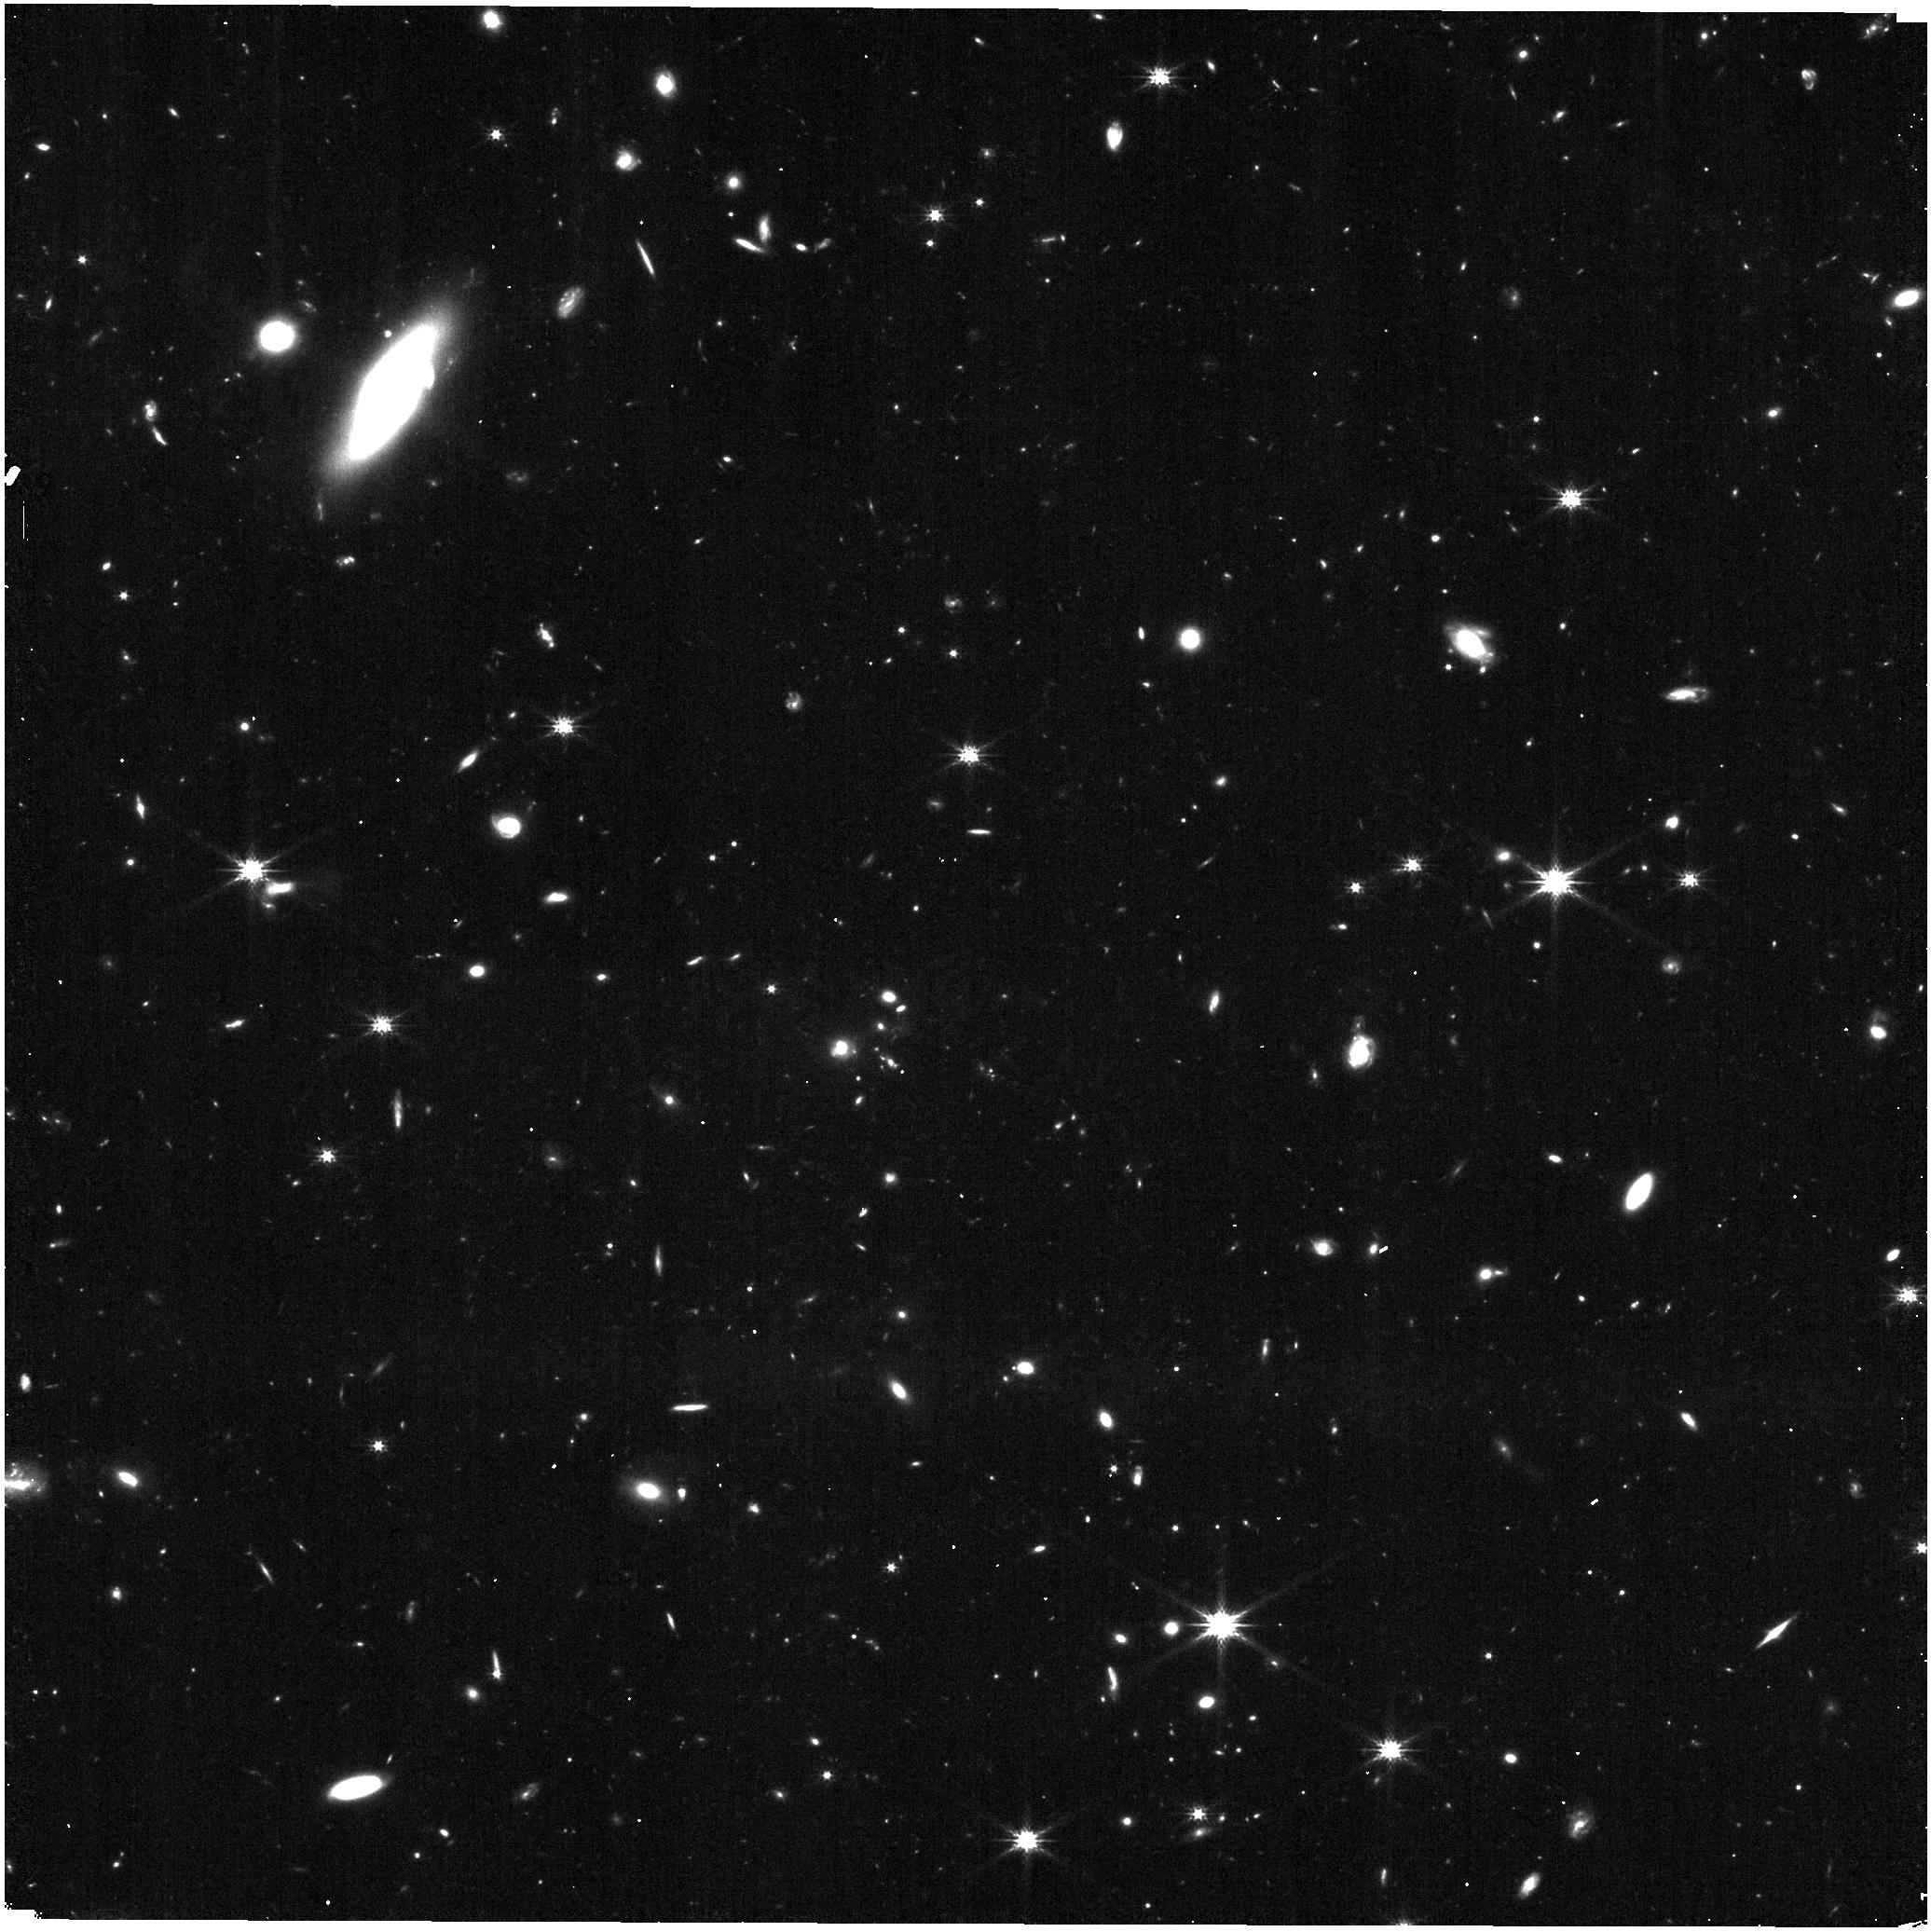
Target: UNKNOWN
Instrument: NIRISS
Filter: CLEAR+F200W
Exposure: 9 min
Observation ID: jw01571-c1092_t000_niriss_clear-f200w

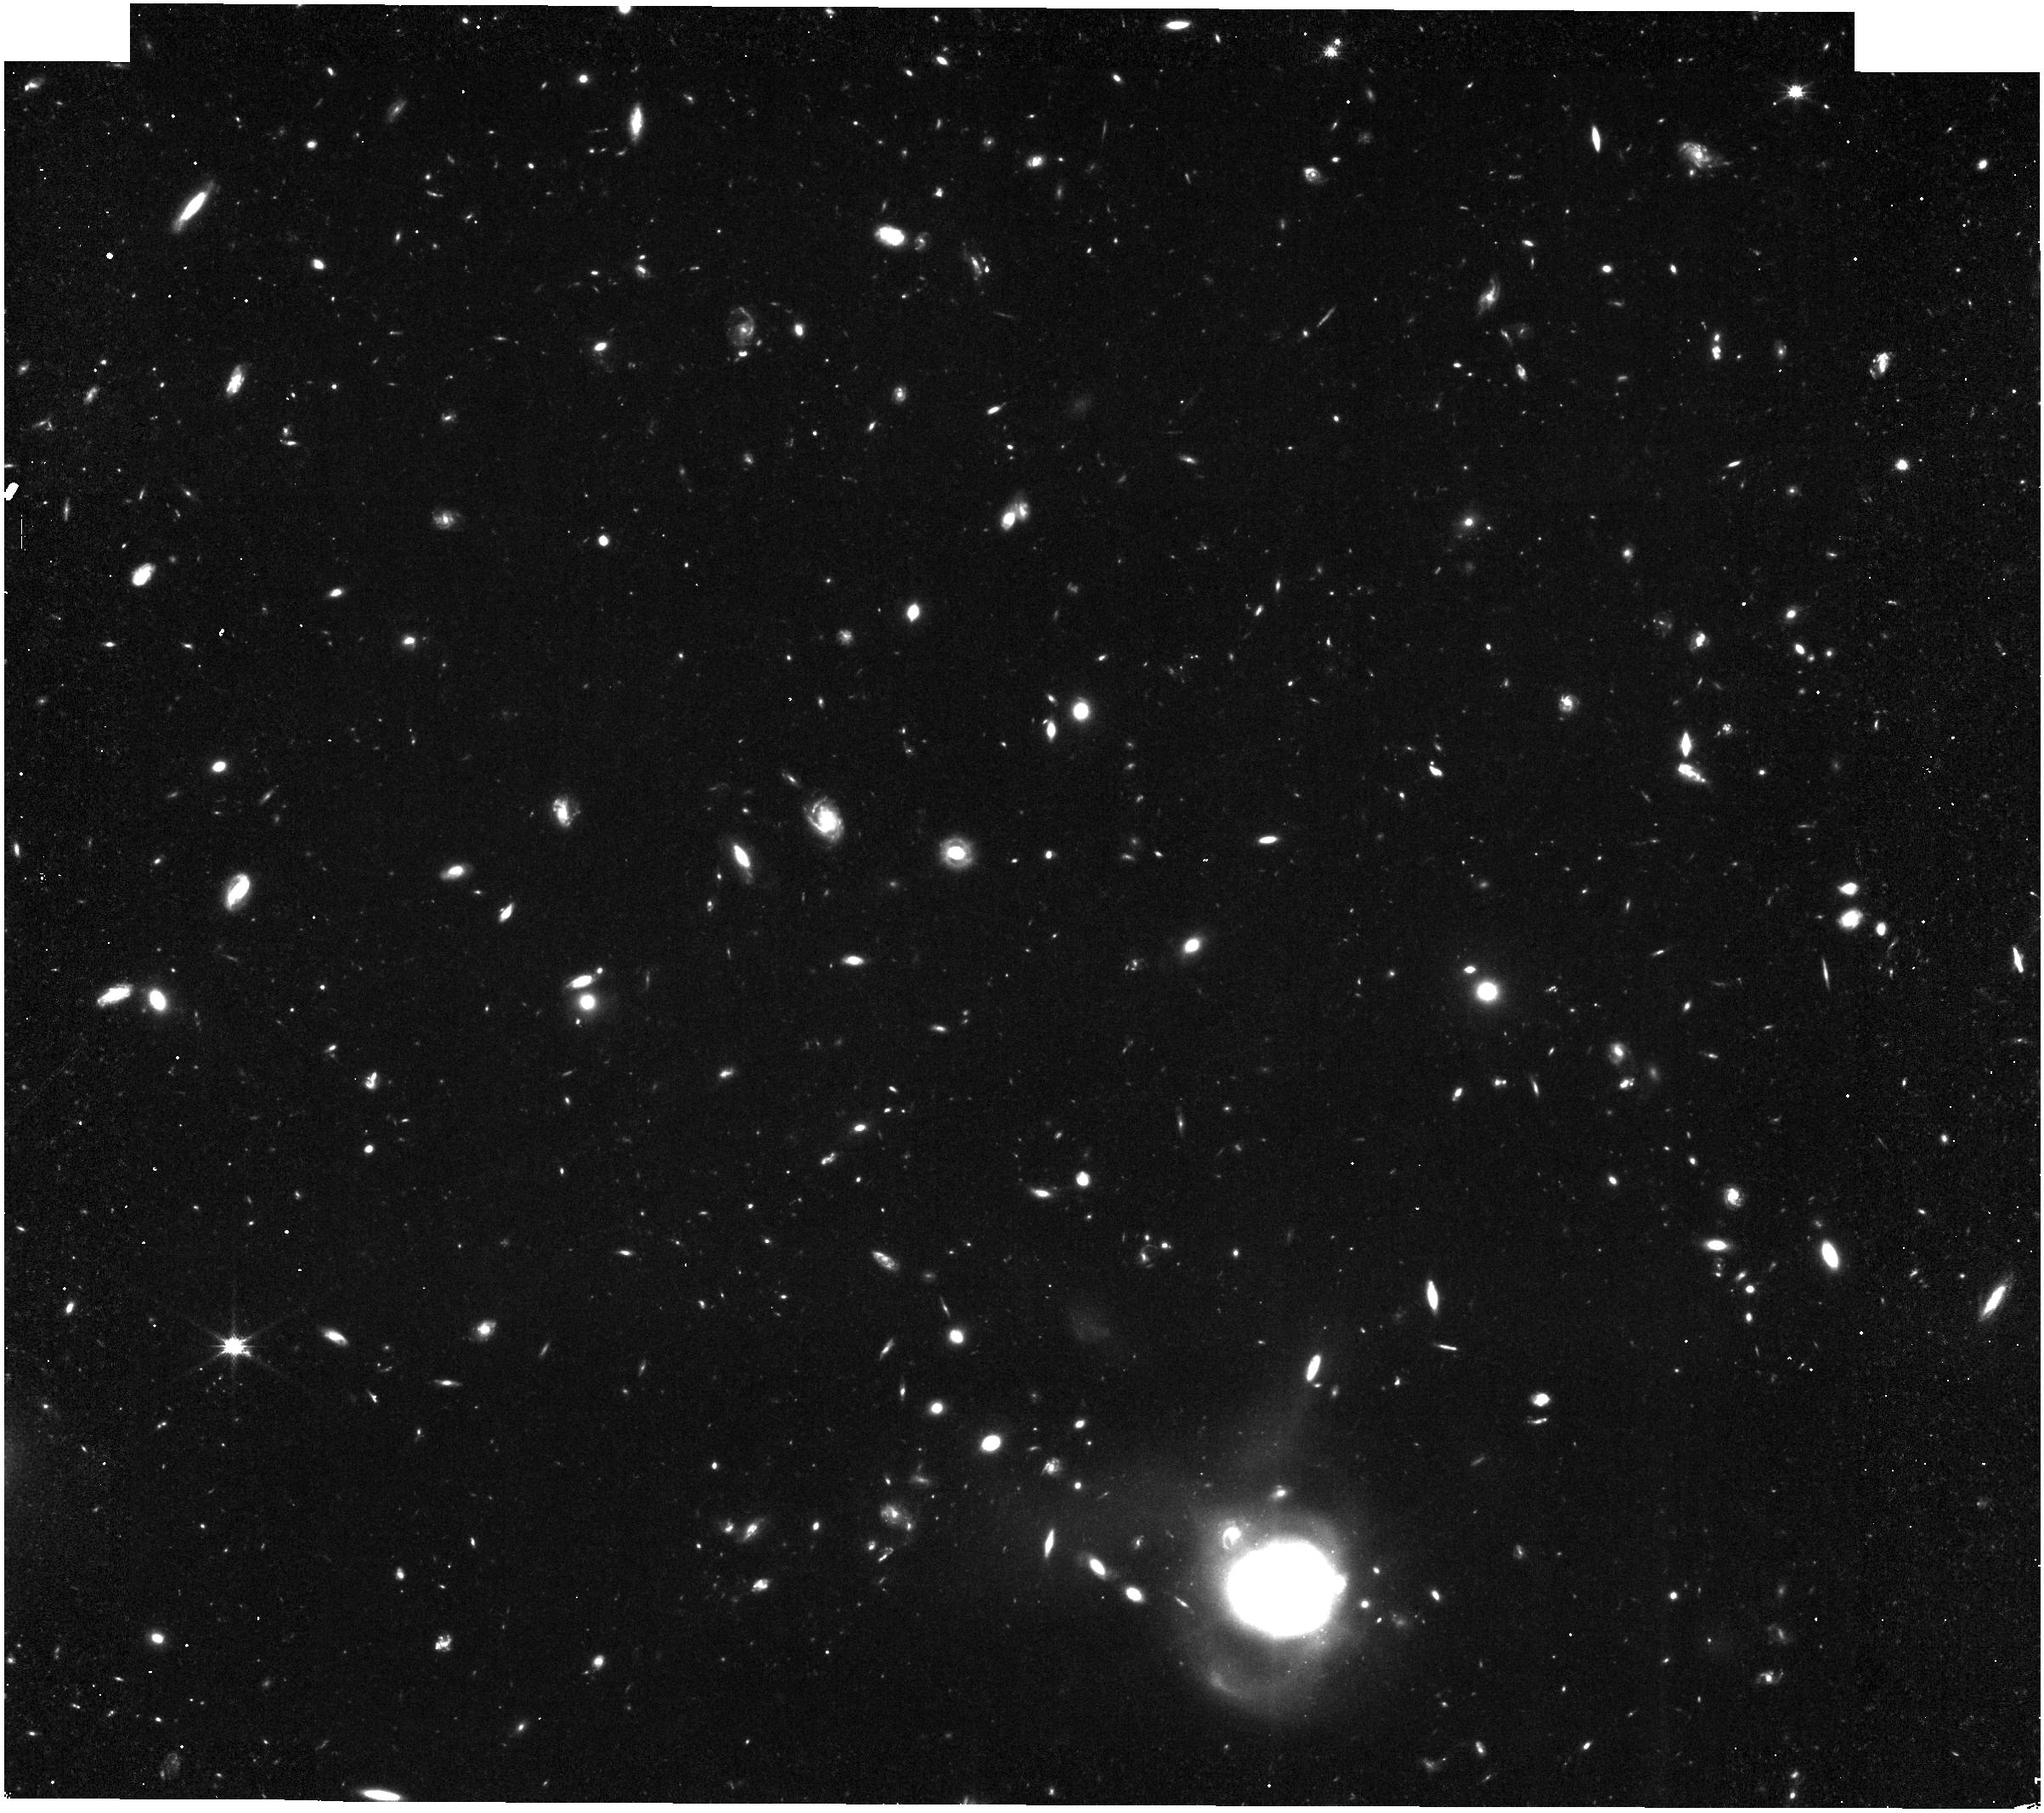
Target: UNKNOWN
Instrument: NIRISS
Filter: CLEAR+F150W
Exposure: 26 min
Observation ID: jw01571-c1016_t000_niriss_clear-f150w

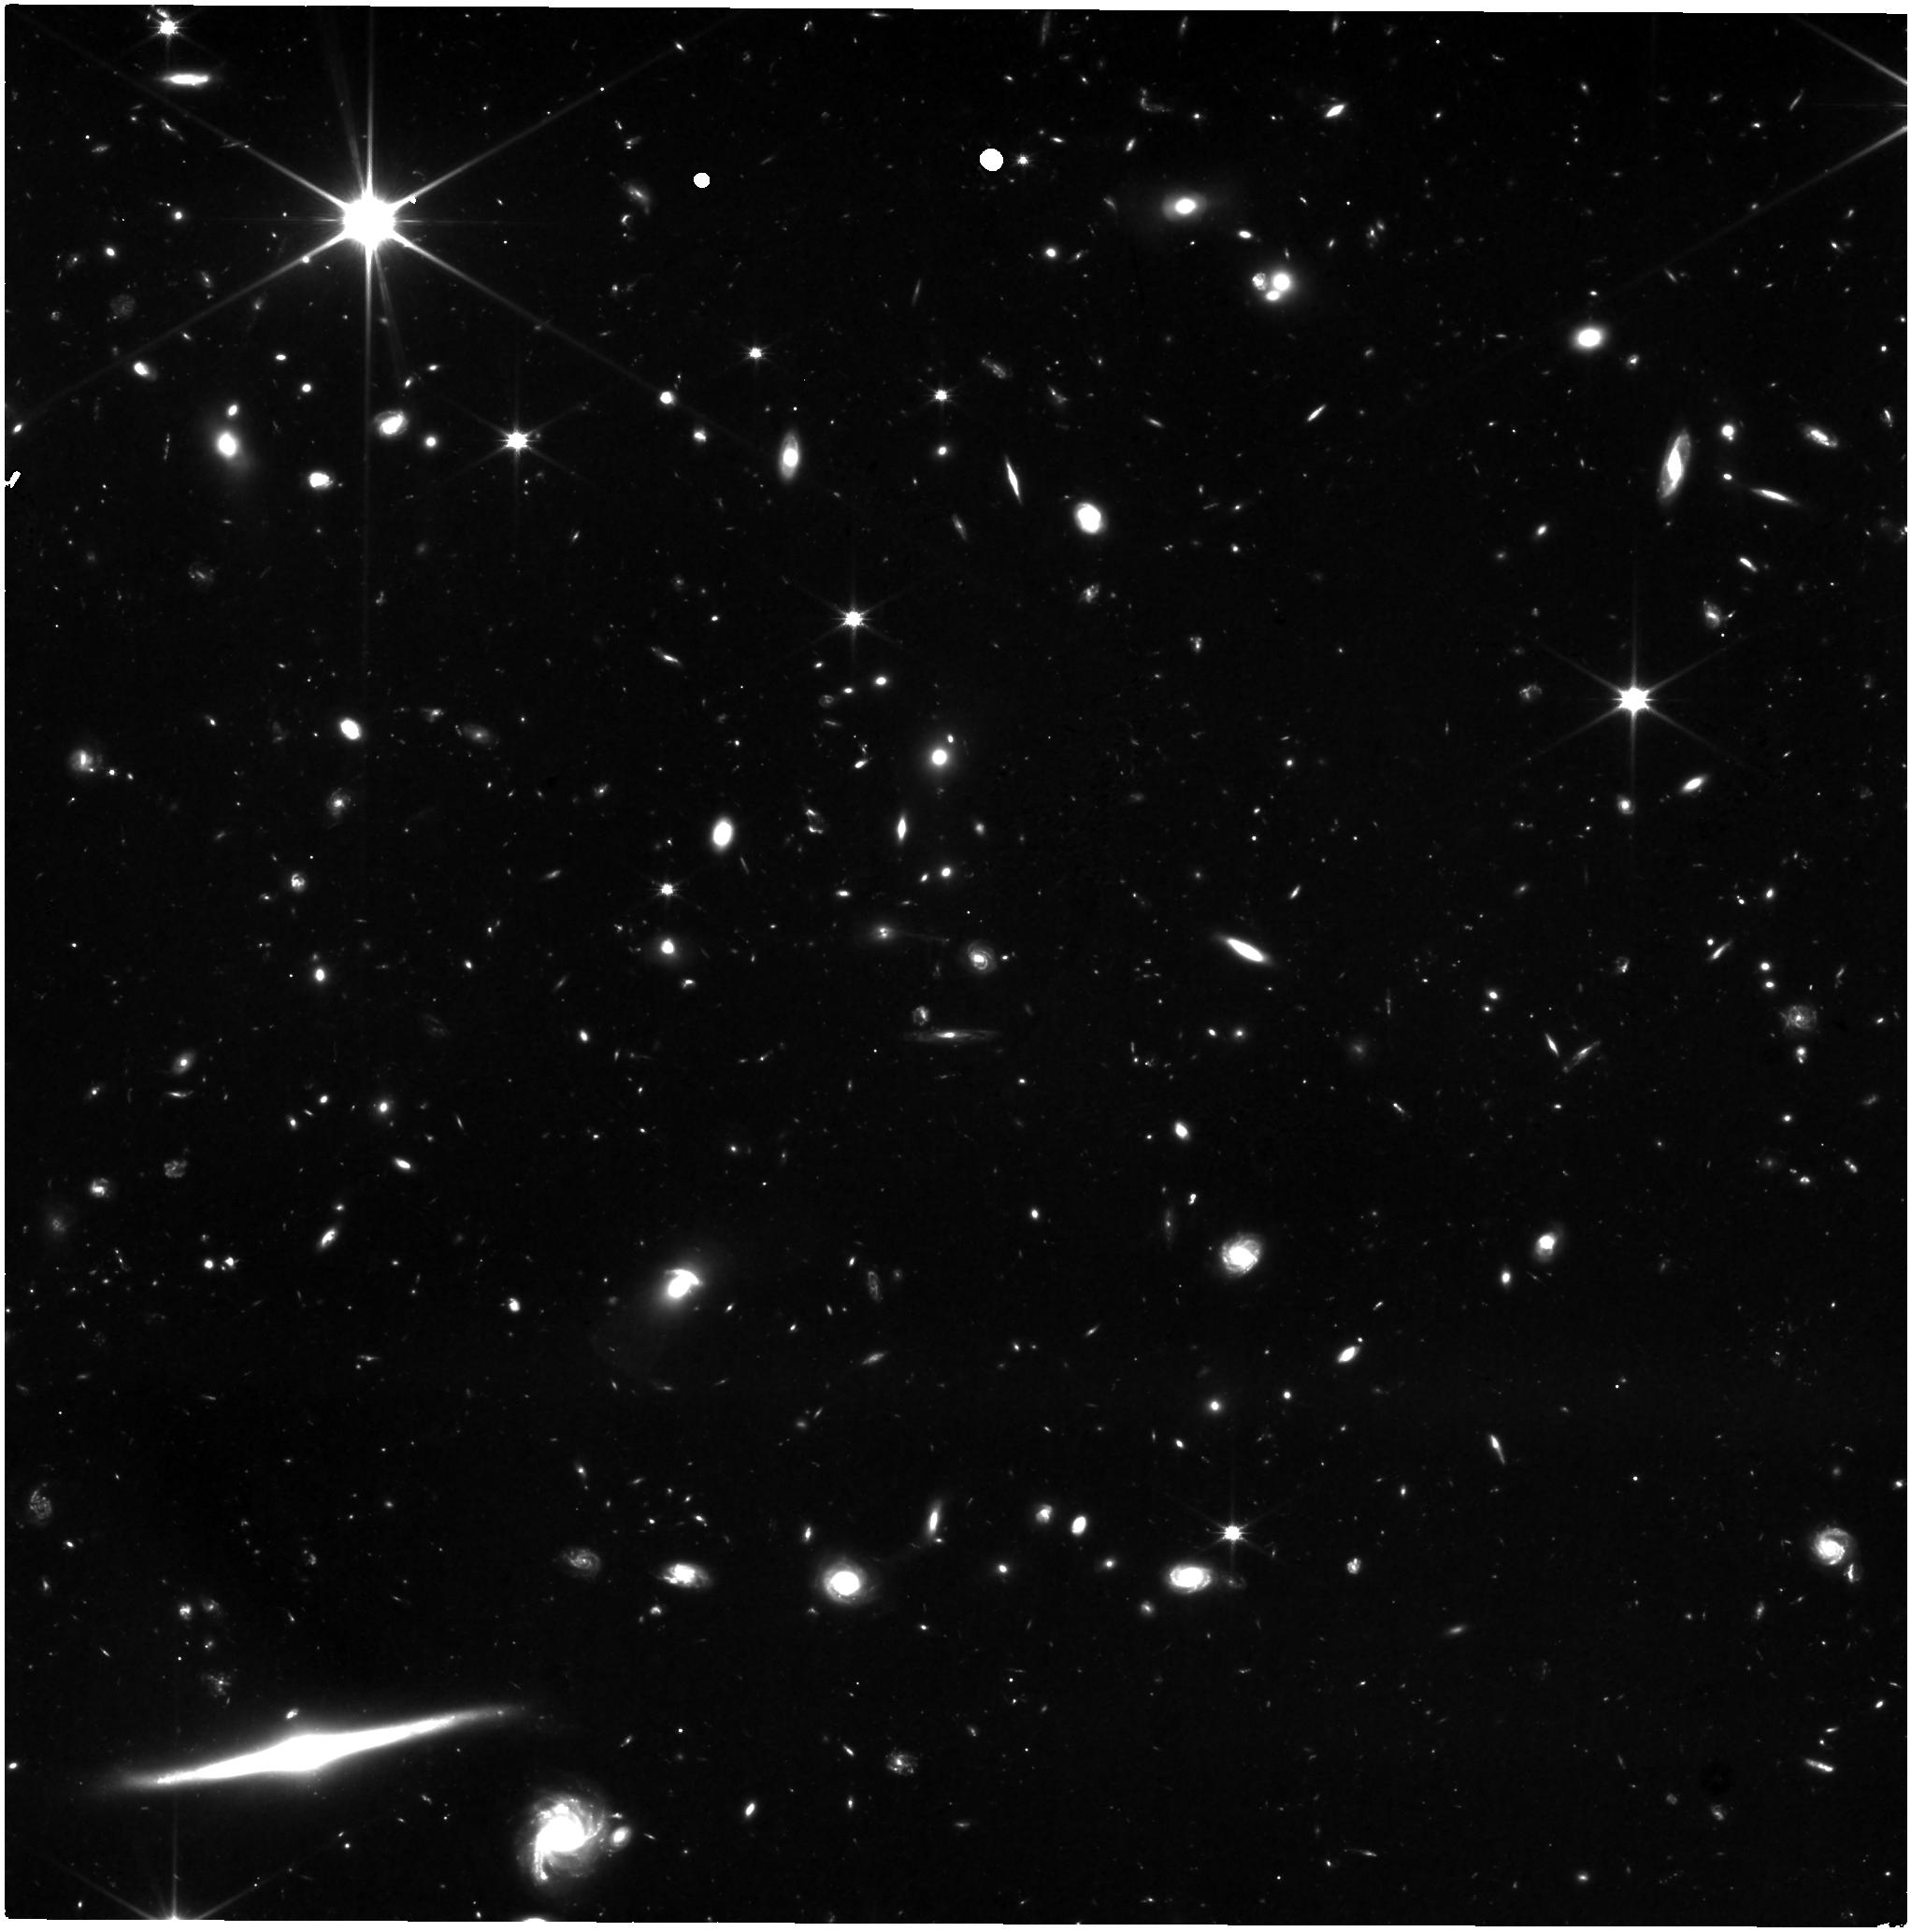
Target: UNKNOWN
Instrument: NIRISS
Filter: CLEAR+F115W
Exposure: 10.5 h
Observation ID: jw01571-c1029_t000_niriss_clear-f115w

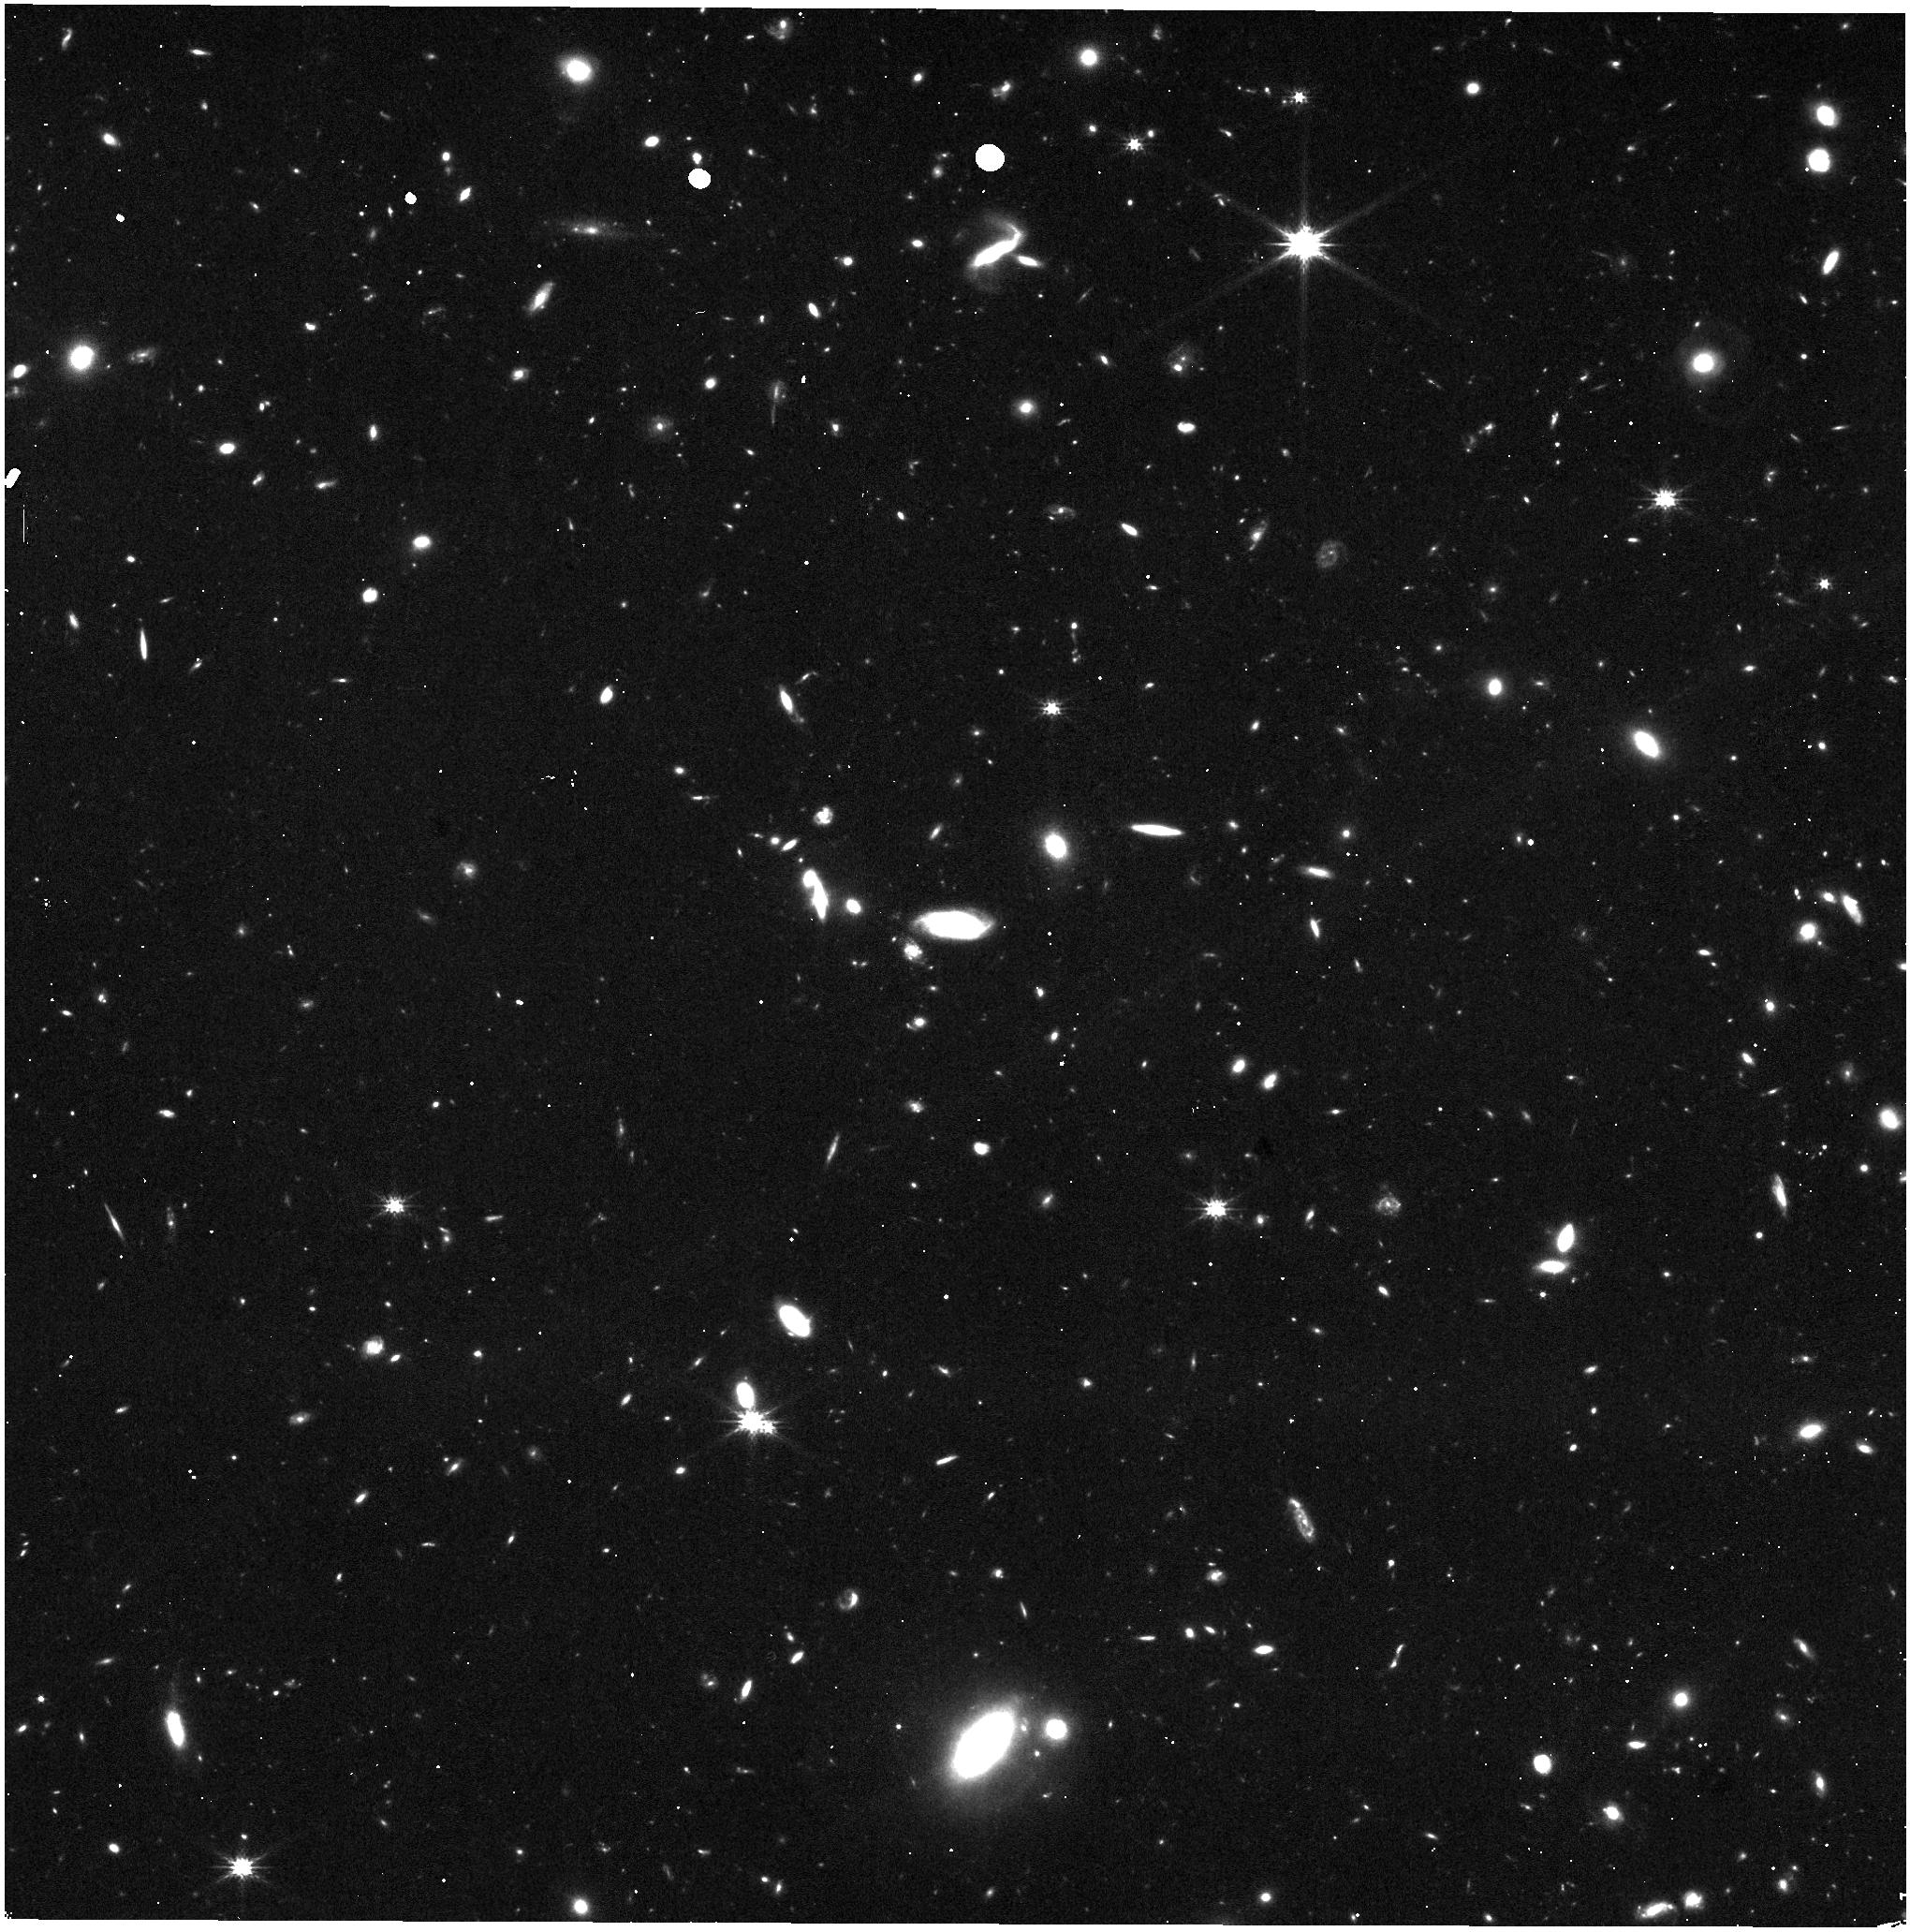
Target: UNKNOWN
Instrument: NIRISS
Filter: CLEAR+F200W
Exposure: 12 min
Observation ID: jw01571-c1083_t000_niriss_clear-f200w

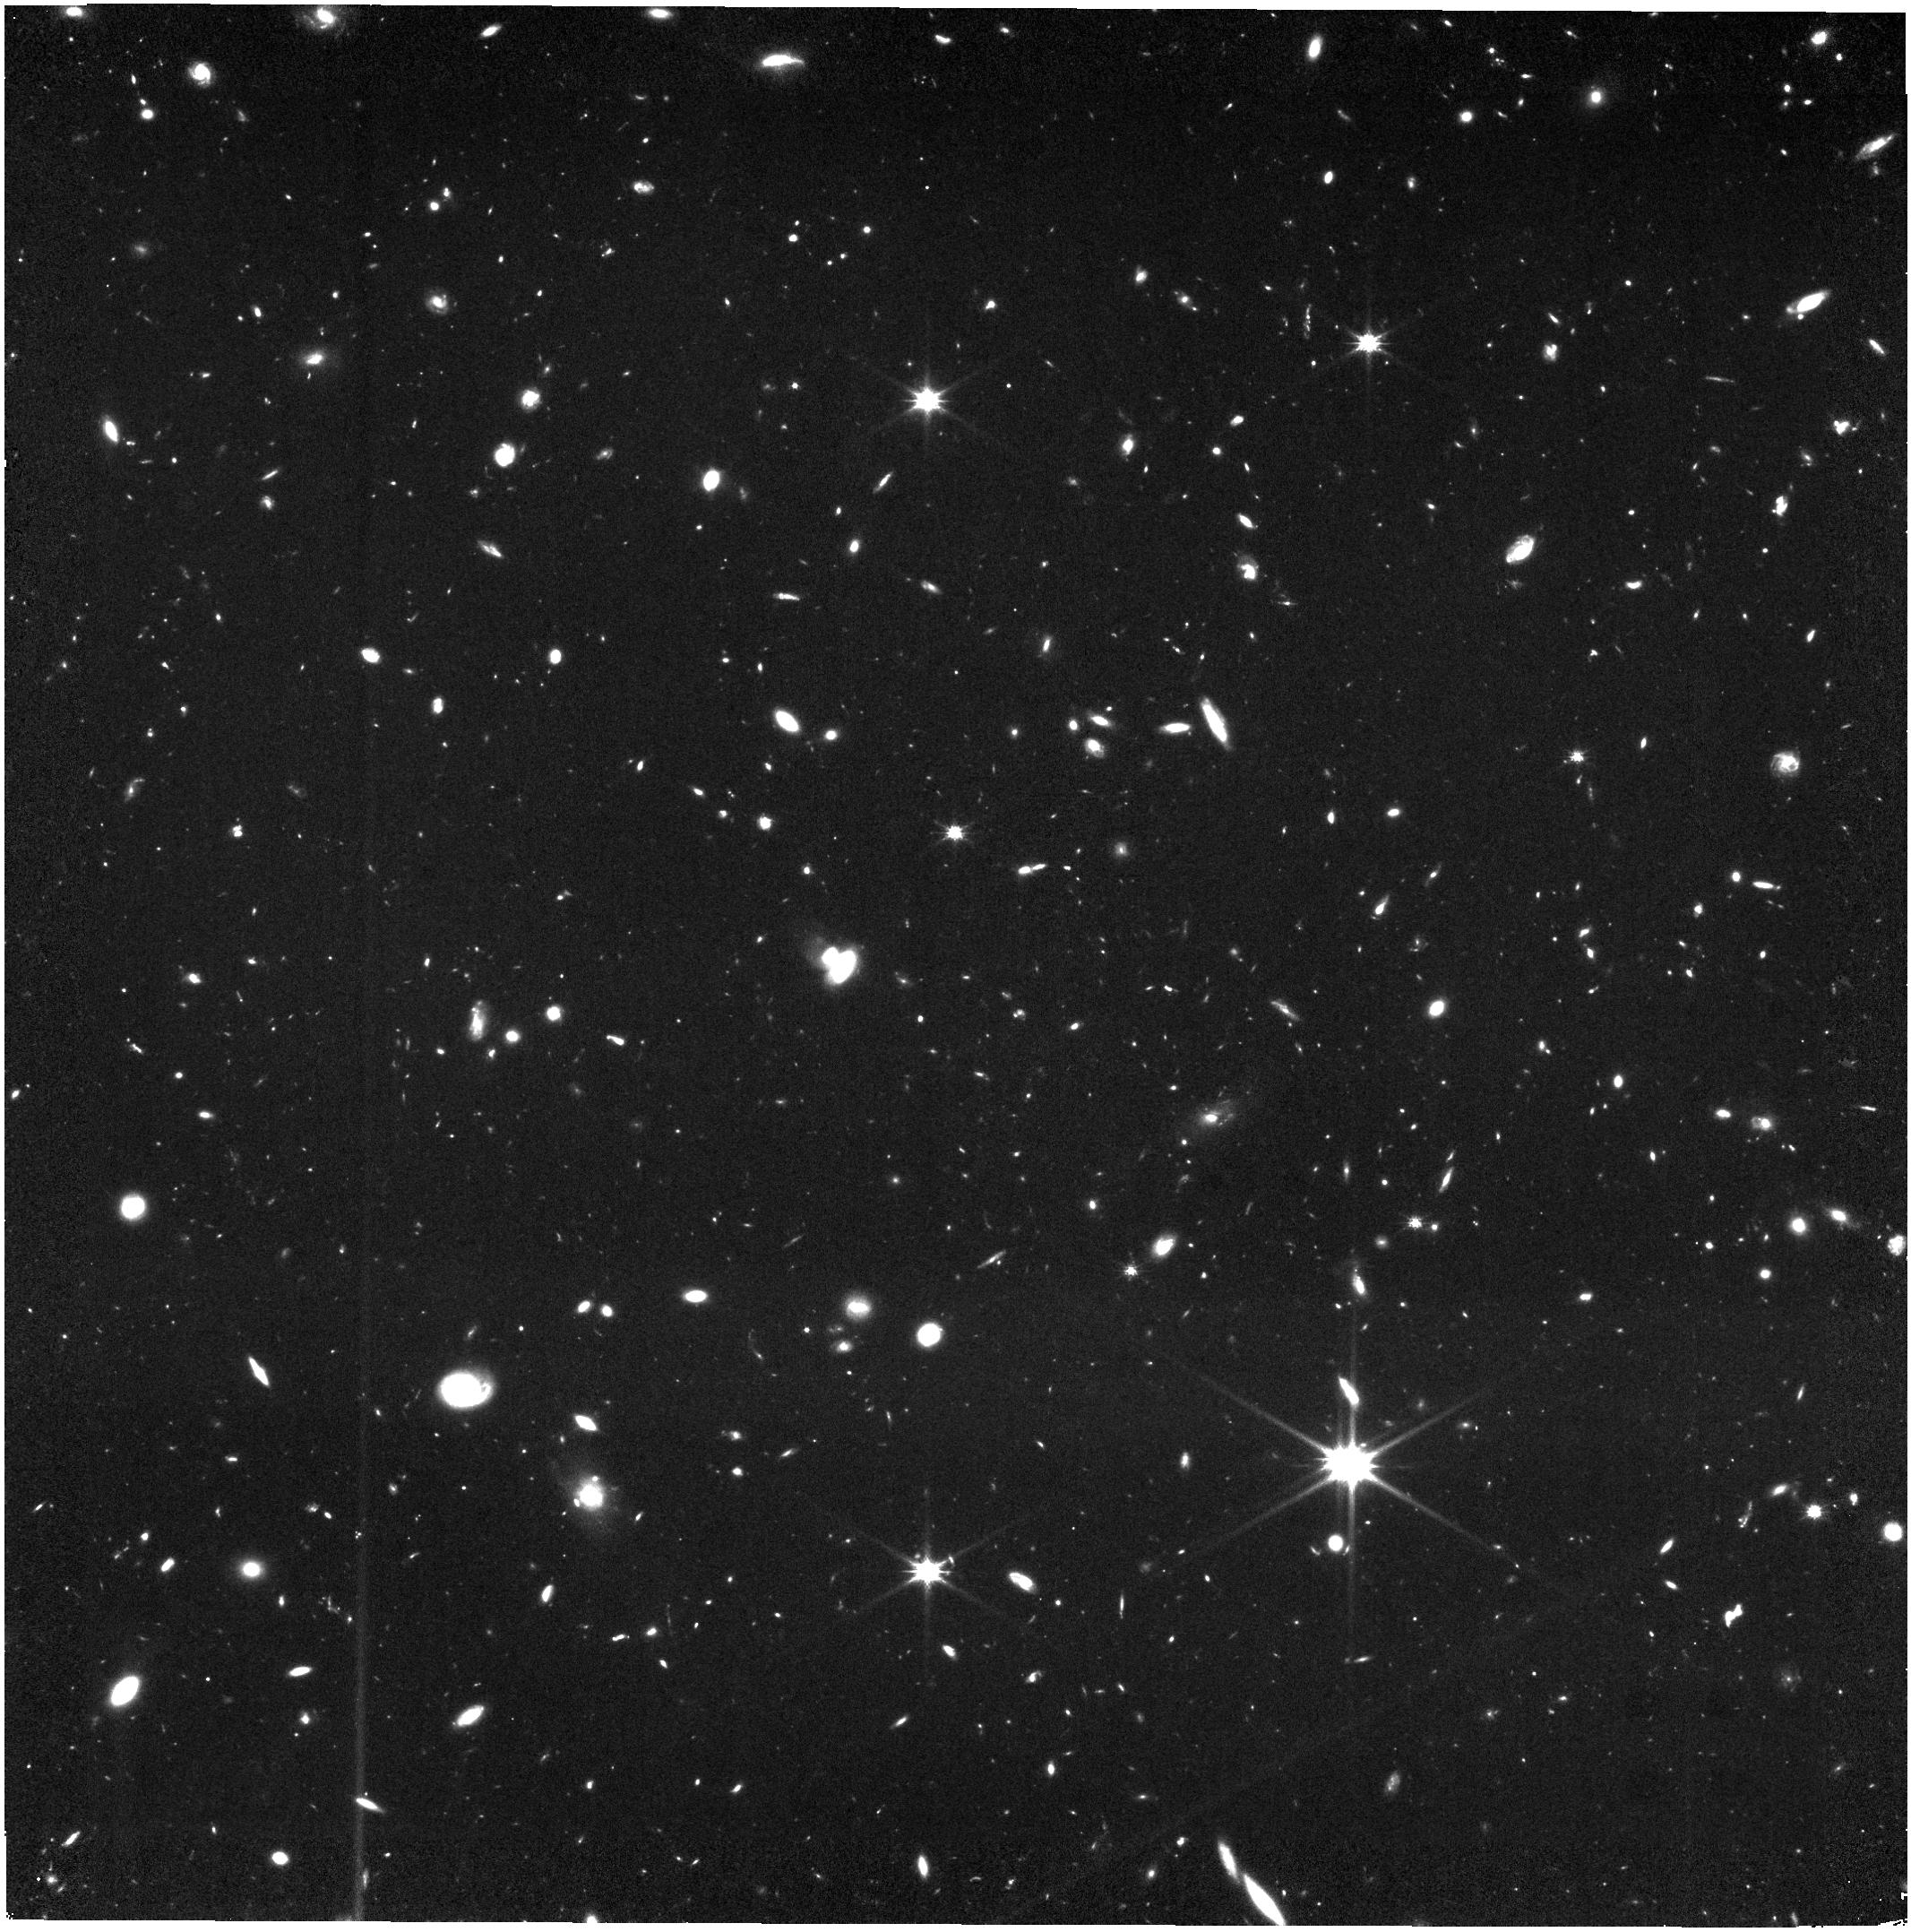
Target: UNKNOWN
Instrument: NIRISS
Filter: CLEAR+F150W
Exposure: 1.4 h
Observation ID: jw01571-c1099_t000_niriss_clear-f150w

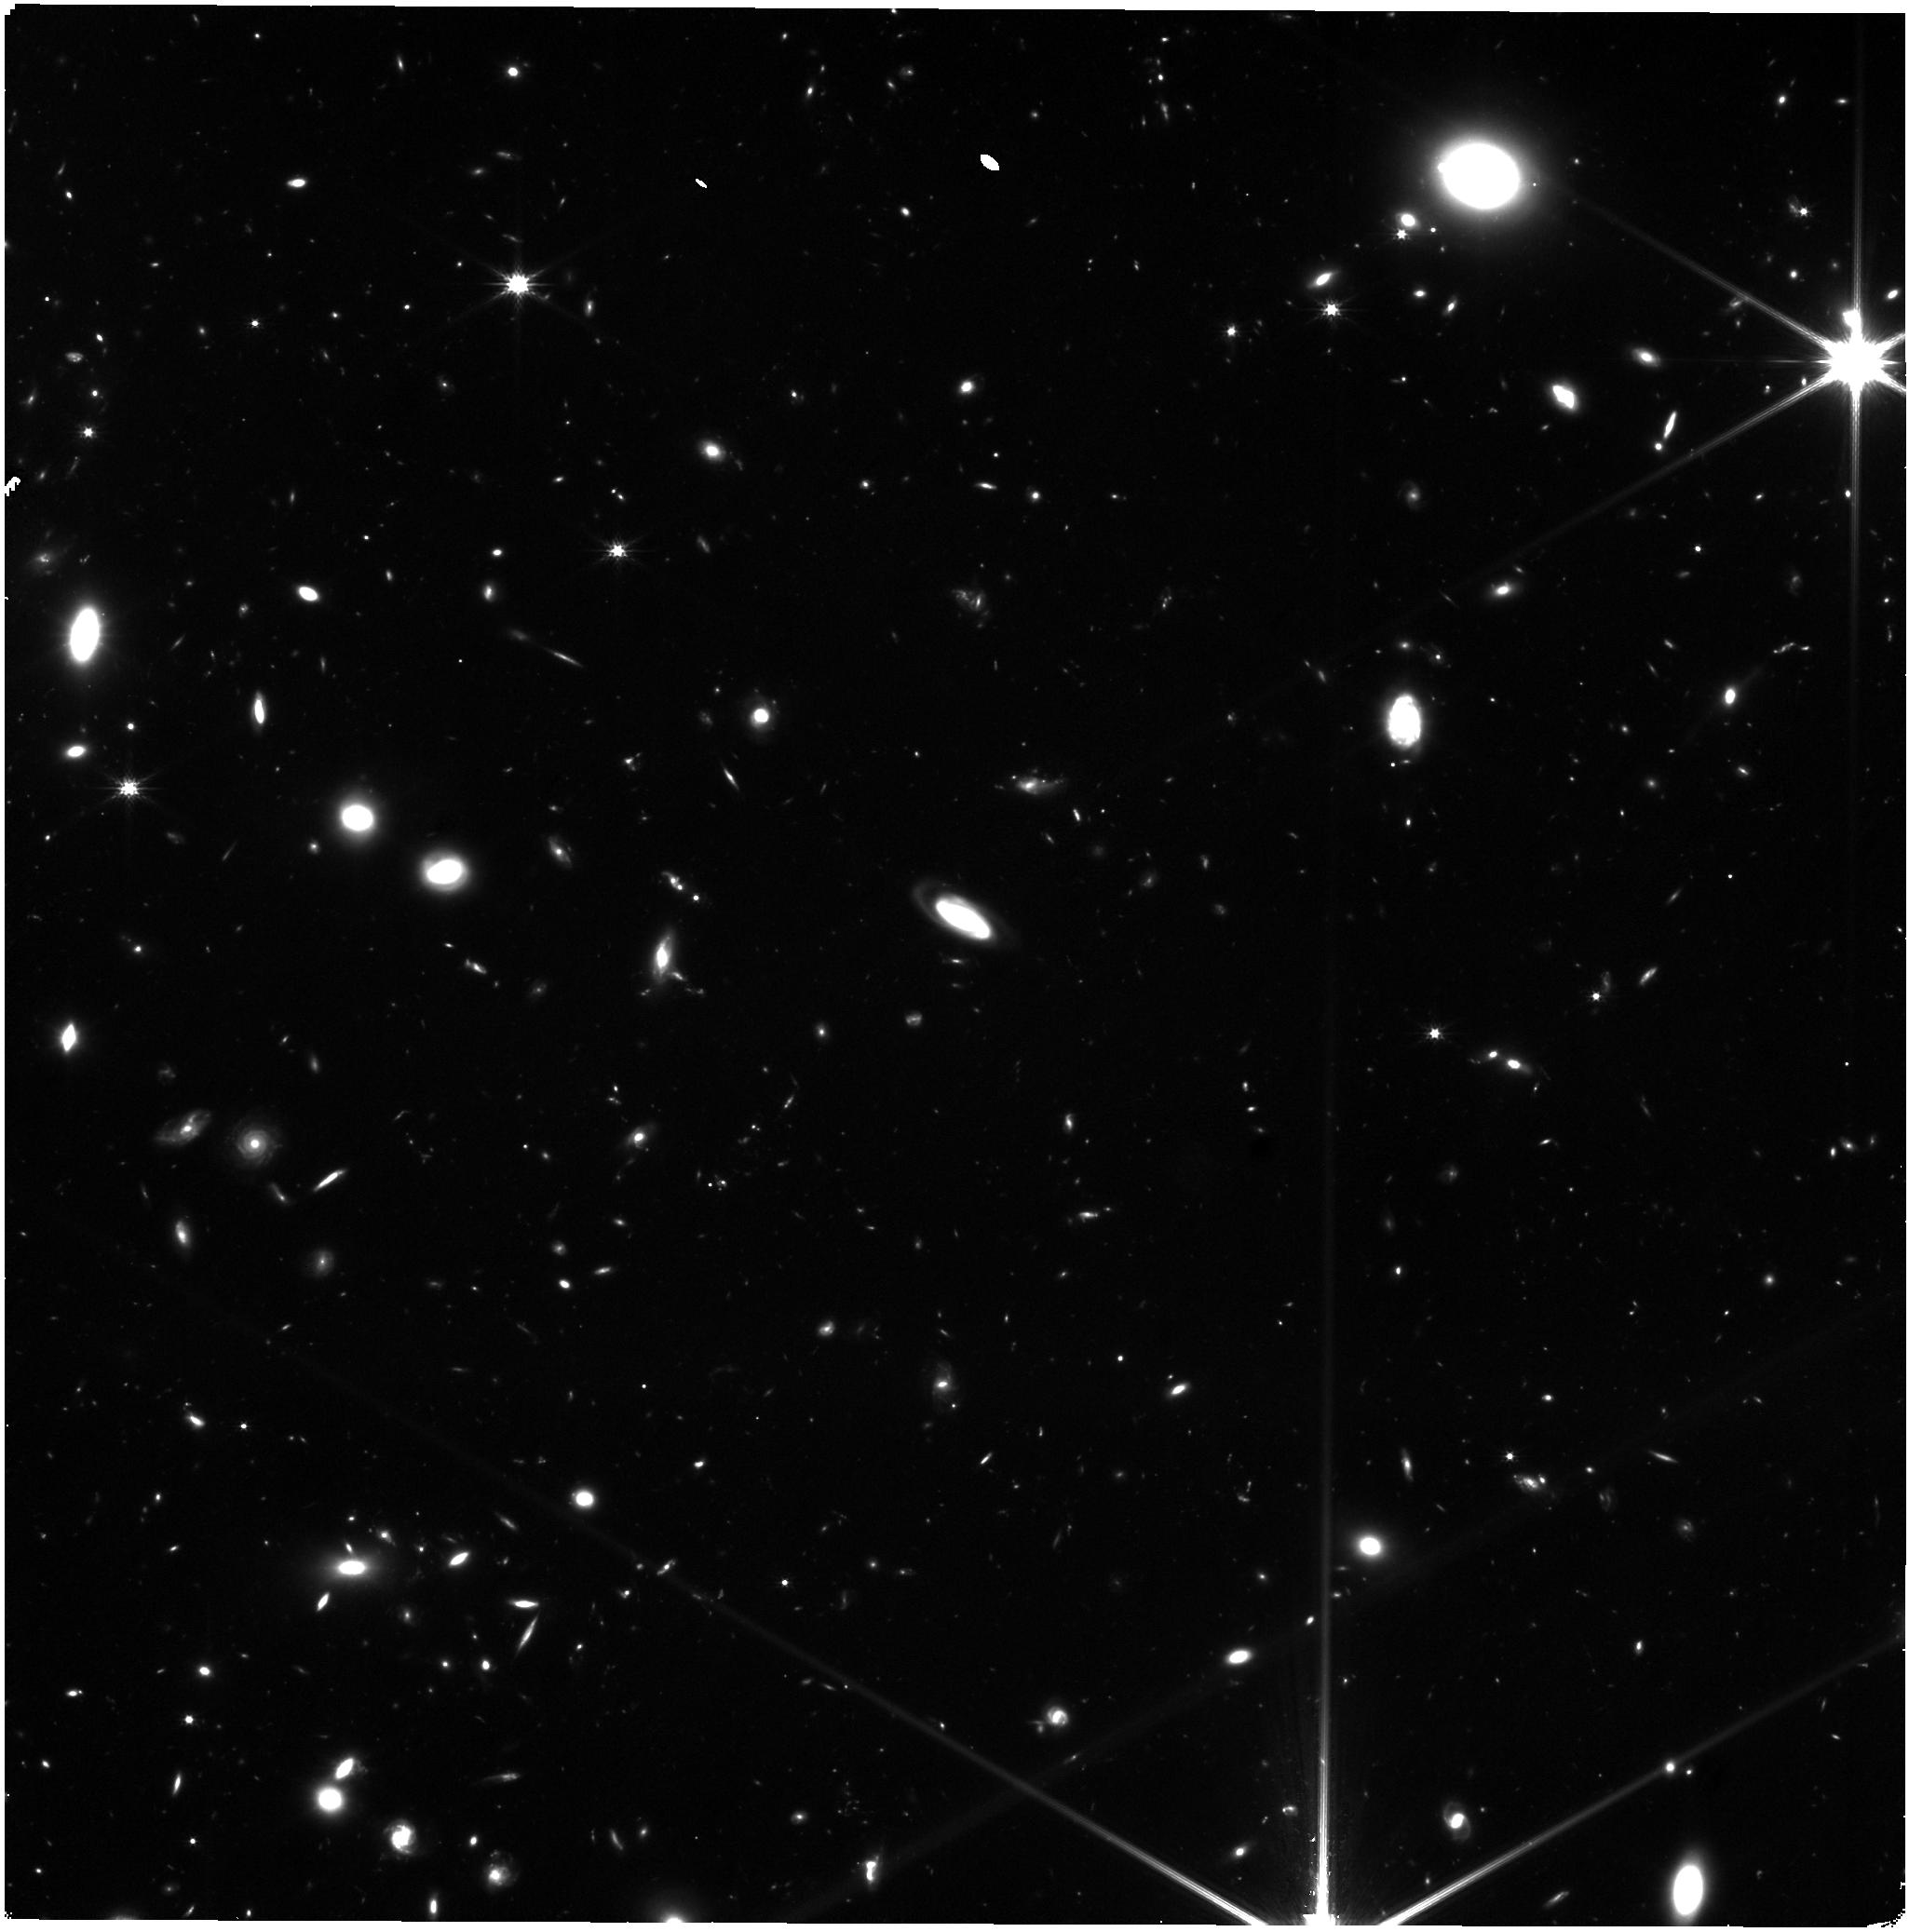
Target: UNKNOWN
Instrument: NIRISS
Filter: CLEAR+F200W
Exposure: 1.4 h
Observation ID: jw01571-c1055_t000_niriss_clear-f200w

PASSAGE--Parallel Application of Slitless Spectroscopy to Analyze Galaxy Evolution (PI: Malkan, Matthew A.)

We propose a wide field pure-parallel survey of emission-line galaxies spanning a wide range of cosmic time 1<z<8, with the NIRISS grism, unbiased with respect to cosmic variance or photometric pre-selection. With the suite of rest-frame optical emission lines detected, we will measure spatially resolved extinction-corrected star formation rates, gas ionization properties, and metallicities across “Cosmic Noon” (z=1-3.5), reaching down to stellar masses of 1e7 Msun, enabling key tests of theoretical models at 0.5 kpc resolution. At z>7 we will spectroscopically discover many dozens of the brightest Ly-alpha line emitters in the reionization epoch, and also detect Ly-break galaxies independent of their Ly-alpha lines. This will provide the first unbiased determination of the EW(Ly-a) distribution, and potentially evidence for ionized bubbles. We will also obtain stellar abundances in bright galaxies, and a census of brown dwarfs deep into the Galactic halo. We expect to observe 80 shallow fields, 33 medium and 11 deep independent fields at high galactic latitudes, detecting several thousand galaxies (with line SNR > 5) reaching star formation rates (SFRs) down to <1 Msun/yr. Wide and continuous spectral coverage (1.0-2.2um) will secure rest-frame optical emission line ratios in the medium/deep fields. The all-sky coverage will remove cosmic variance, and uncover rare bright galaxies for follow up opportunities. To maximize benefit to the community and JWST follow-up opportunities, we will rapidly release fully-reduced spectra and images in user-friendly formats, as well as catalogs of redshifts, SFRs, reddenings, metallicities, and 2-D maps of resolved line emission.